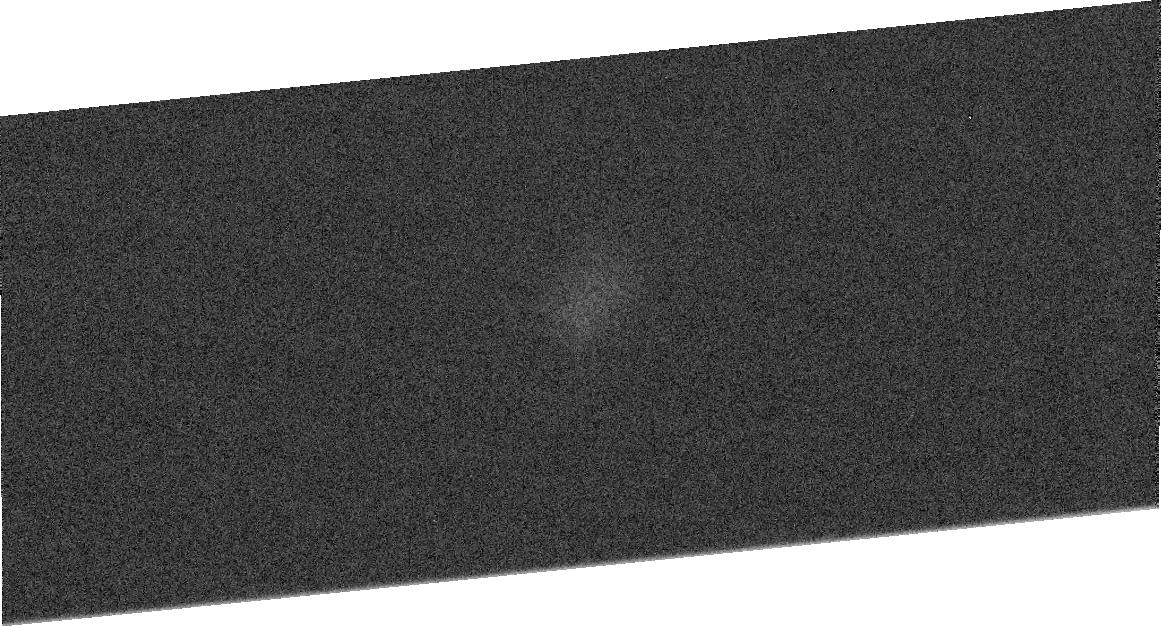
Target: PLUTO-240. Instrument: ACS/HRC. Filter: F555W. Exposure: 2 min. Observation ID: j8fb09020

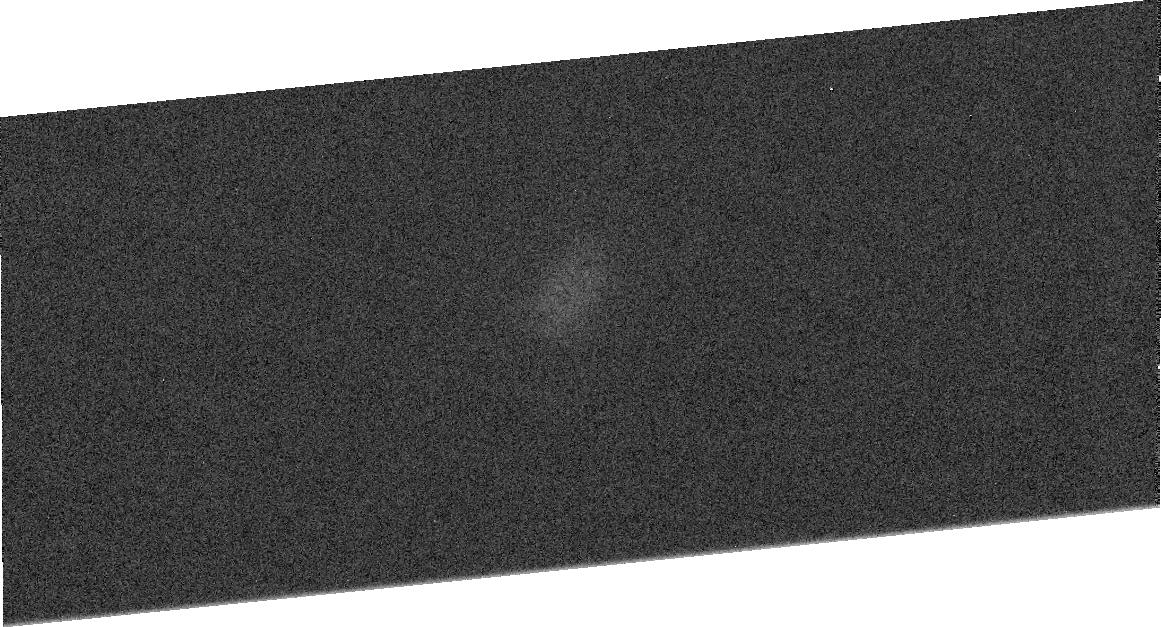
Target: PLUTO-210. Instrument: ACS/HRC. Filter: F555W. Exposure: 2 min. Observation ID: j8fb08020

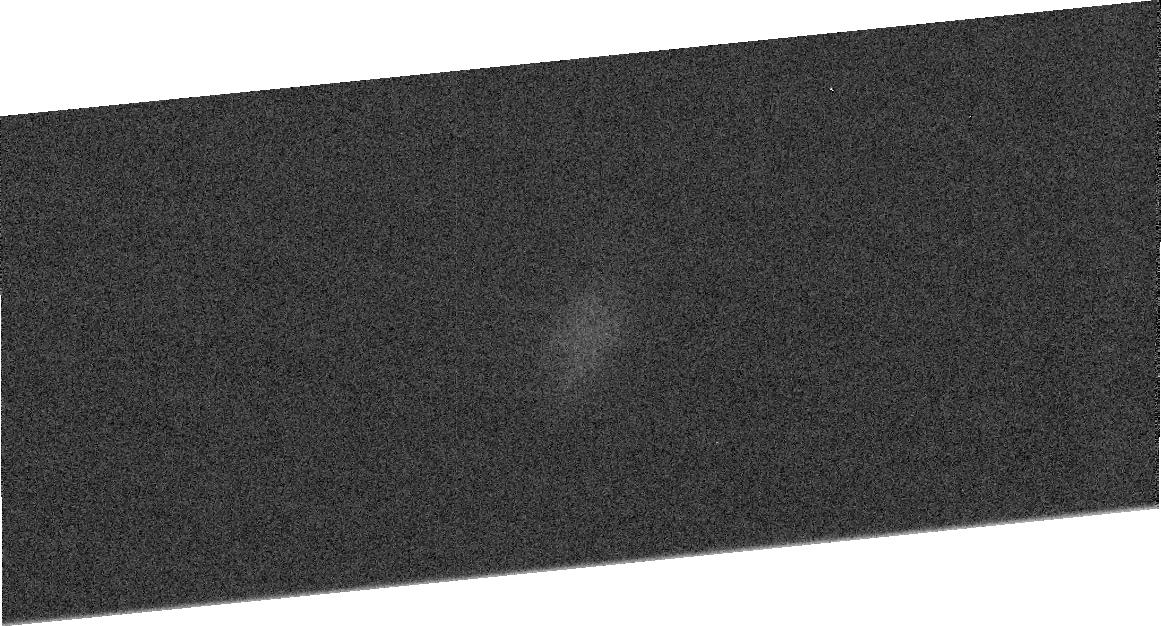
Target: PLUTO-060. Instrument: ACS/HRC. Filter: F555W. Exposure: 2 min. Observation ID: j8fb03020

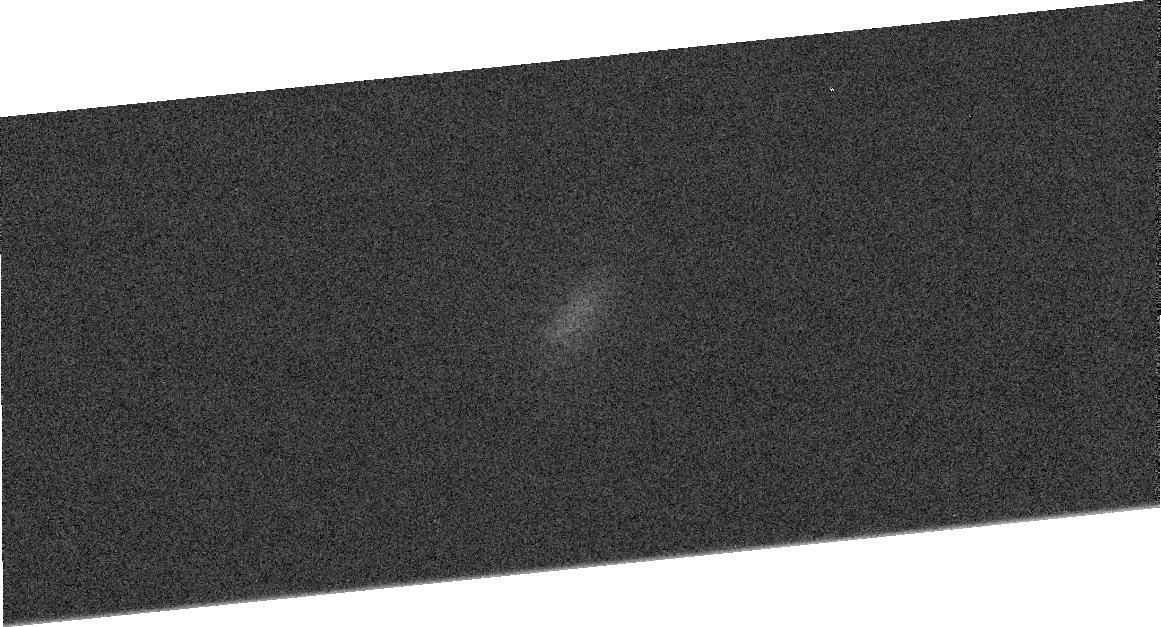
Target: PLUTO-330. Instrument: ACS/HRC. Filter: F555W. Exposure: 2 min. Observation ID: j8fb12020

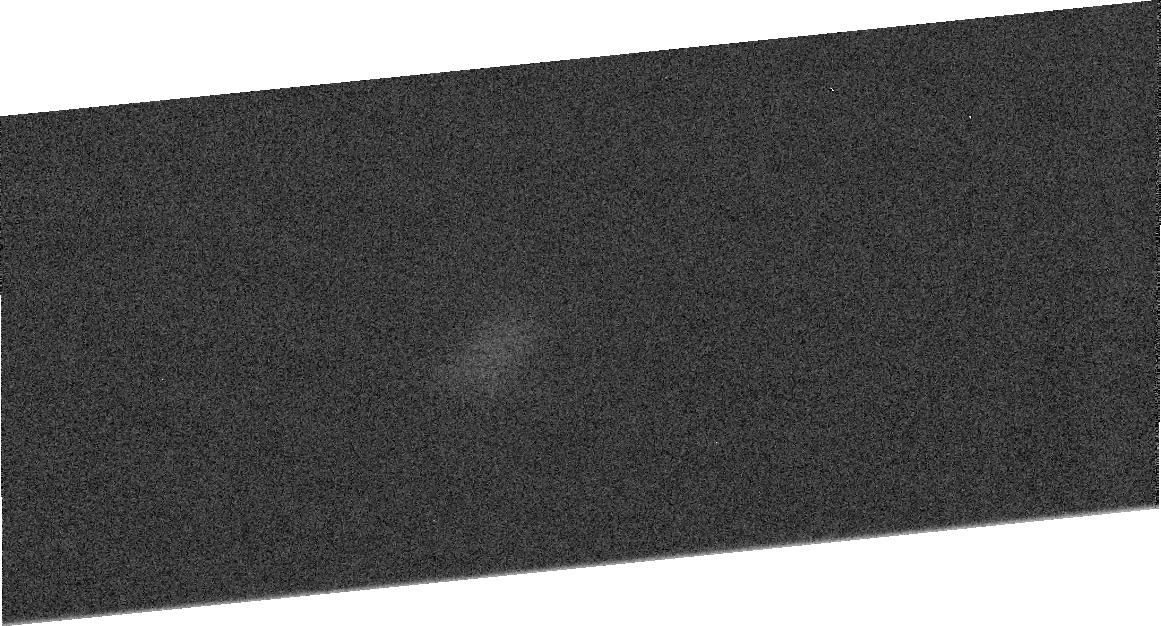
Target: PLUTO-300. Instrument: ACS/HRC. Filter: F555W. Exposure: 2 min. Observation ID: j8fb11020

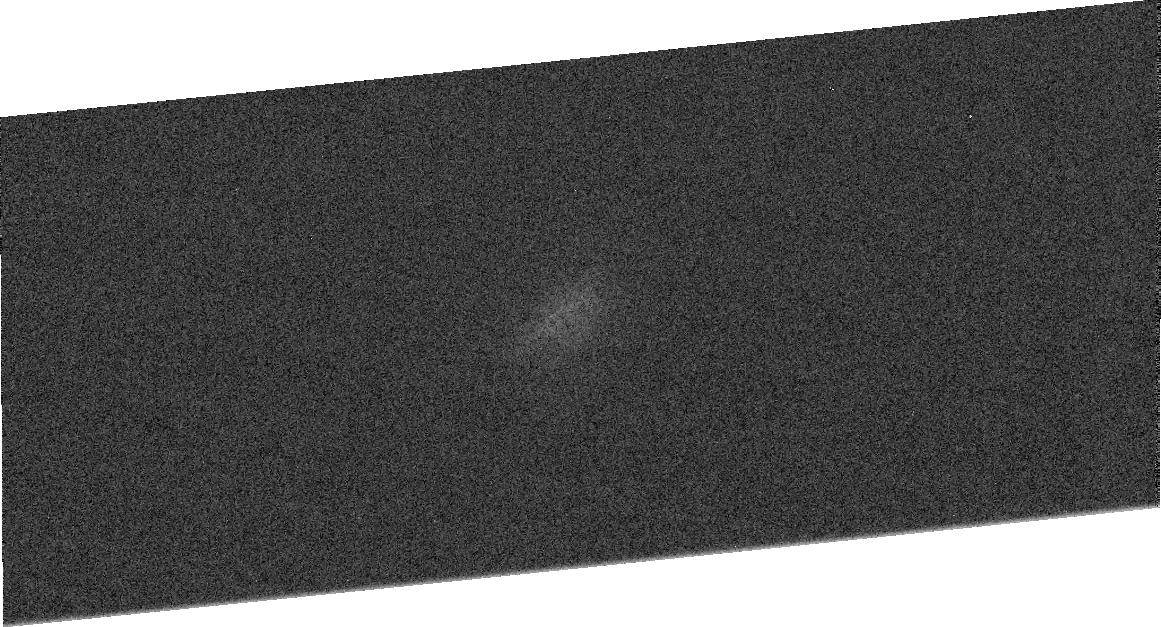
Target: PLUTO-090. Instrument: ACS/HRC. Filter: F555W. Exposure: 2 min. Observation ID: j8fb04020

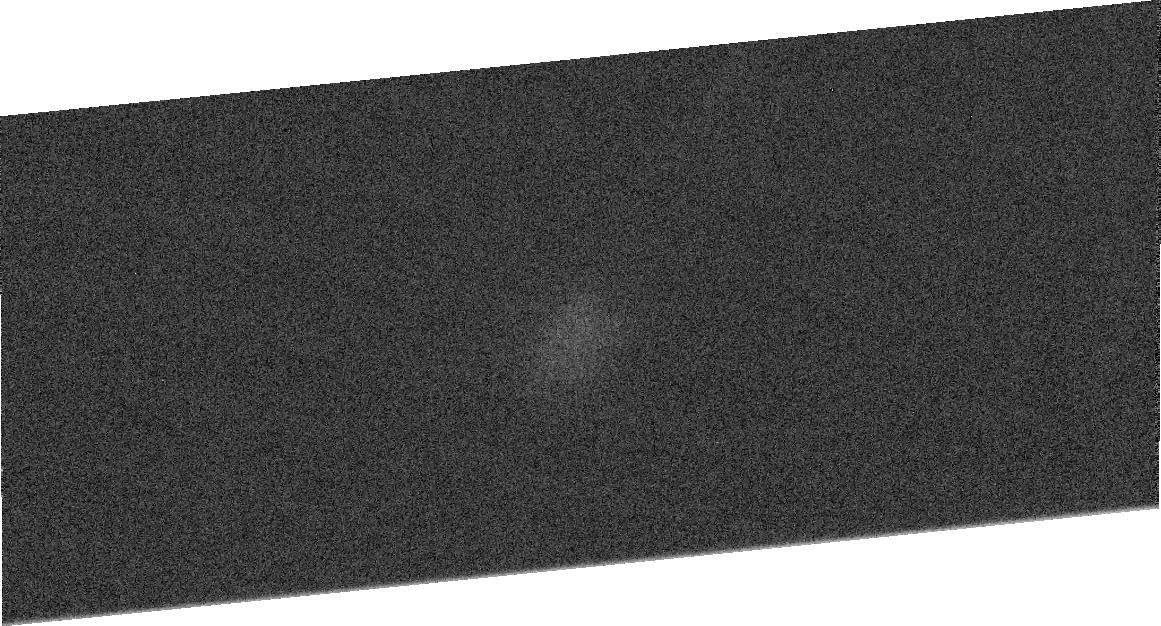
Target: PLUTO-120. Instrument: ACS/HRC. Filter: F435W. Exposure: 3 min. Observation ID: j8fb05010

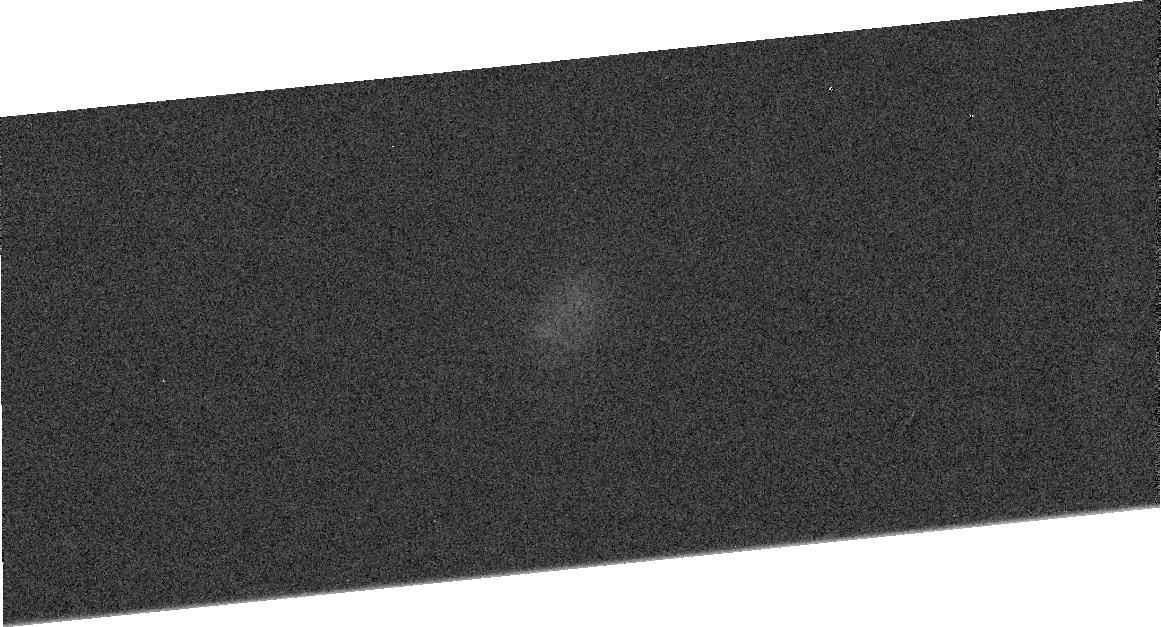
Target: PLUTO-030. Instrument: ACS/HRC. Filter: F555W. Exposure: 2 min. Observation ID: j8fb02020

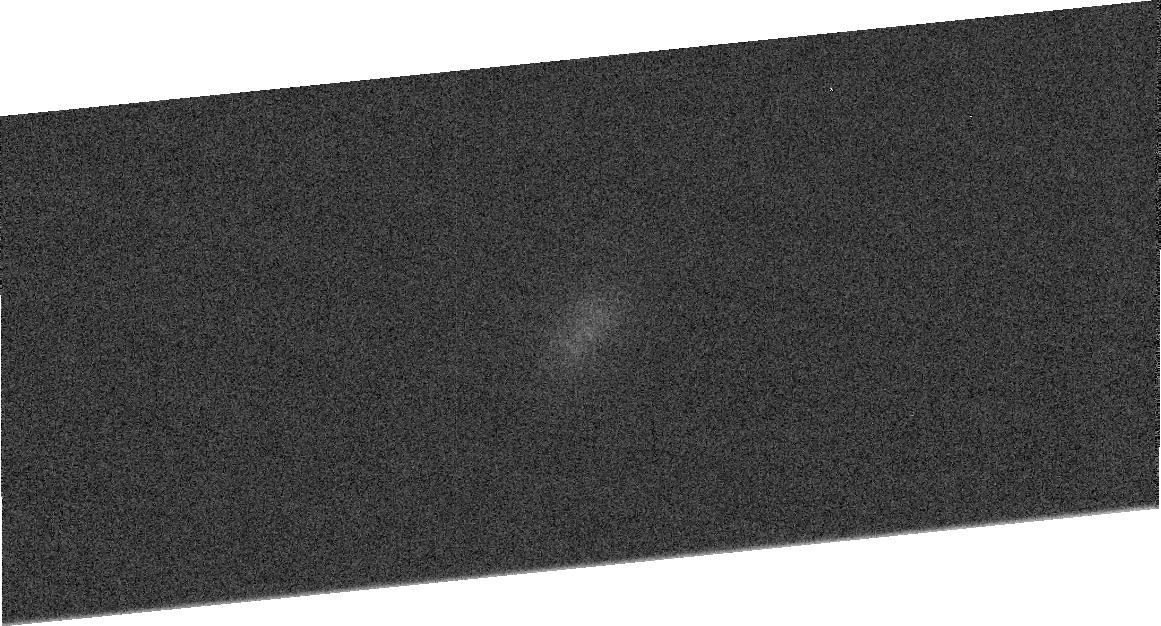
Target: PLUTO-180. Instrument: ACS/HRC. Filter: F435W. Exposure: 3 min. Observation ID: j8fb07010

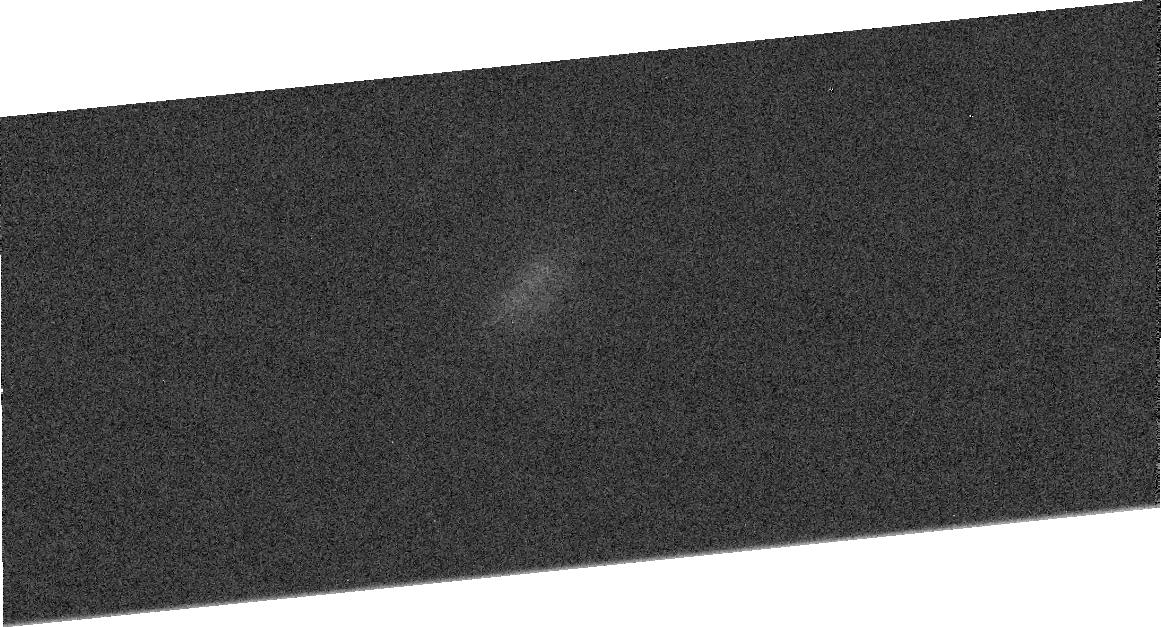
Target: PLUTO-150. Instrument: ACS/HRC. Filter: F555W. Exposure: 2 min. Observation ID: j8fb06020

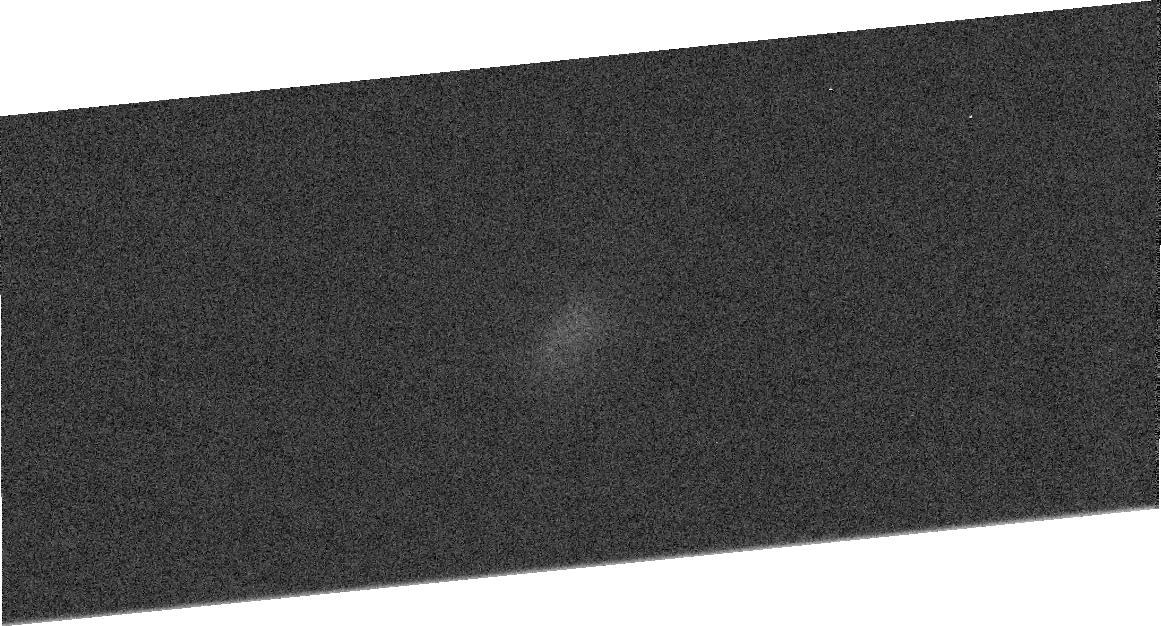
Target: PLUTO-000. Instrument: ACS/HRC. Filter: F555W. Exposure: 2 min. Observation ID: j8fb01020

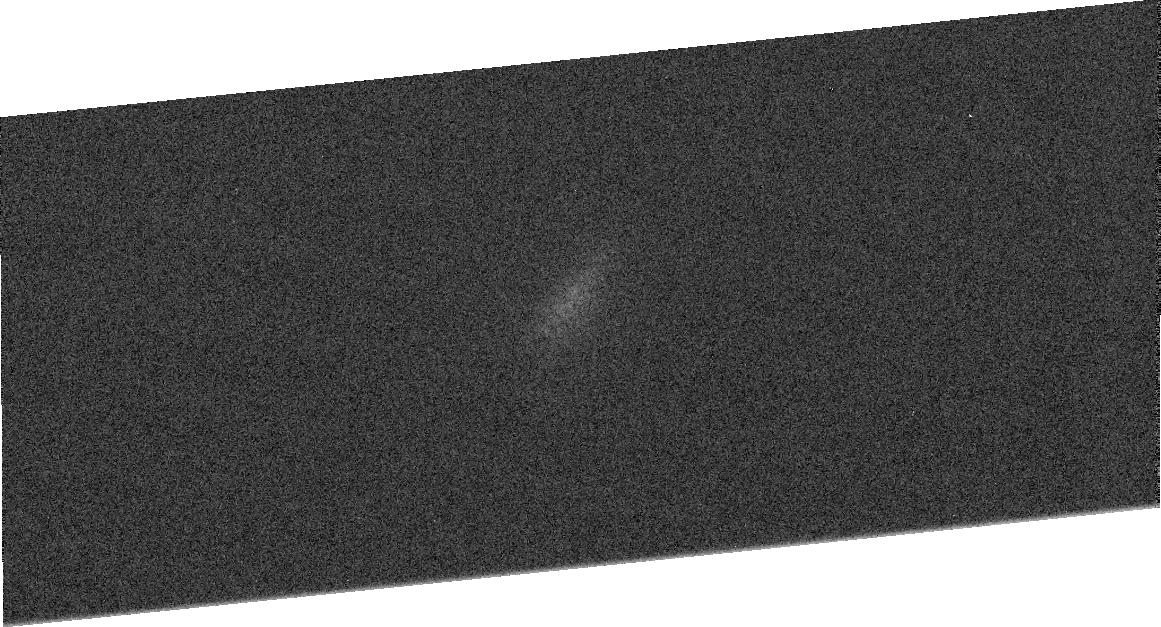
Target: PLUTO-270. Instrument: ACS/HRC. Filter: F555W. Exposure: 2 min. Observation ID: j8fb10020

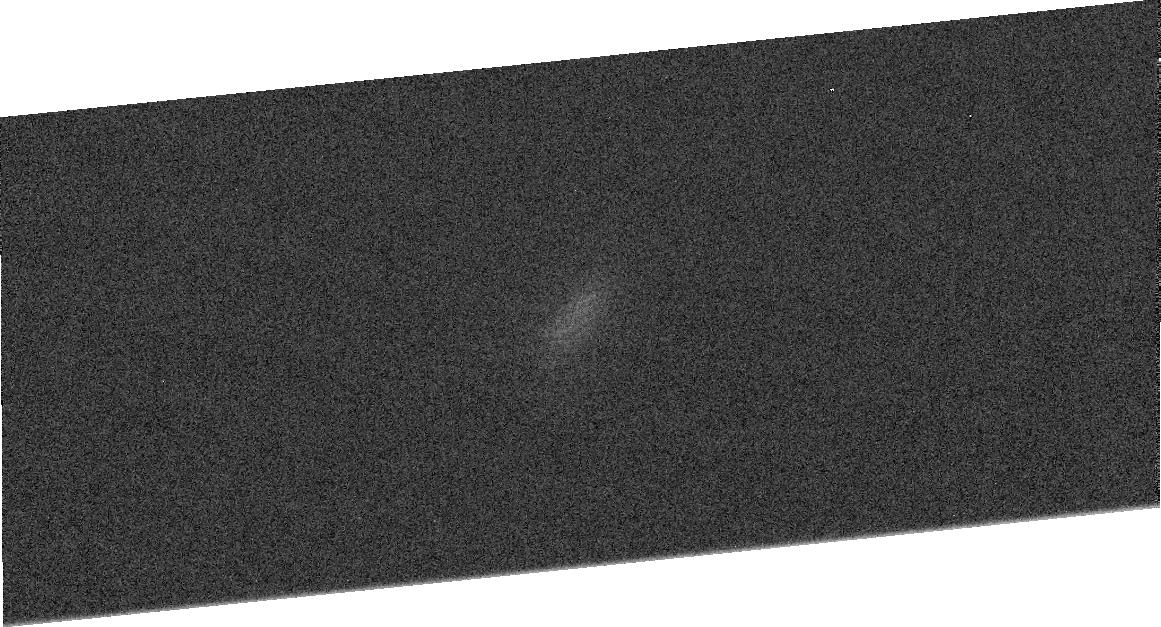
Target: PLUTO-330. Instrument: ACS/HRC. Filter: F435W. Exposure: 3 min. Observation ID: j8fb12010

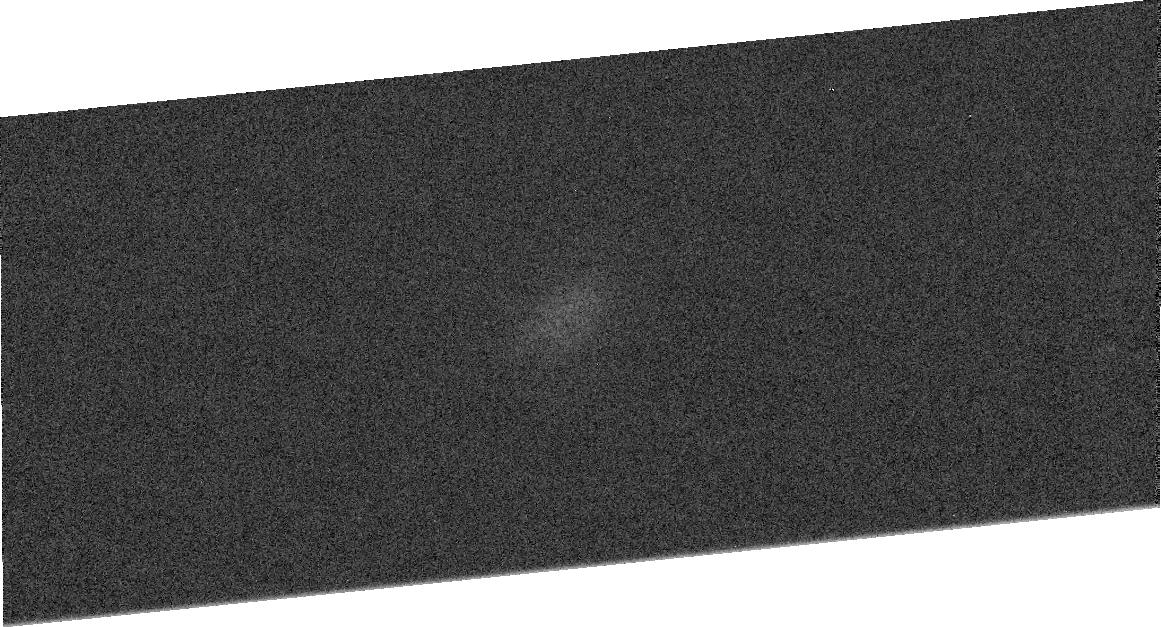
Target: PLUTO-090. Instrument: ACS/HRC. Filter: F435W. Exposure: 3 min. Observation ID: j8fb04010

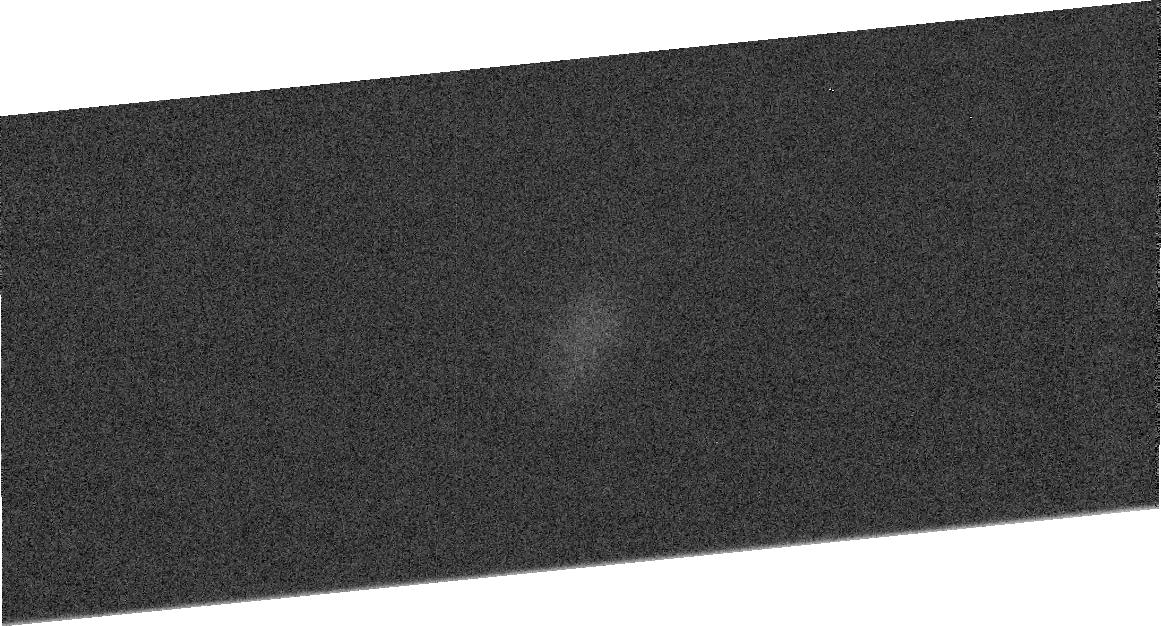
Target: PLUTO-060. Instrument: ACS/HRC. Filter: F435W. Exposure: 3 min. Observation ID: j8fb03010

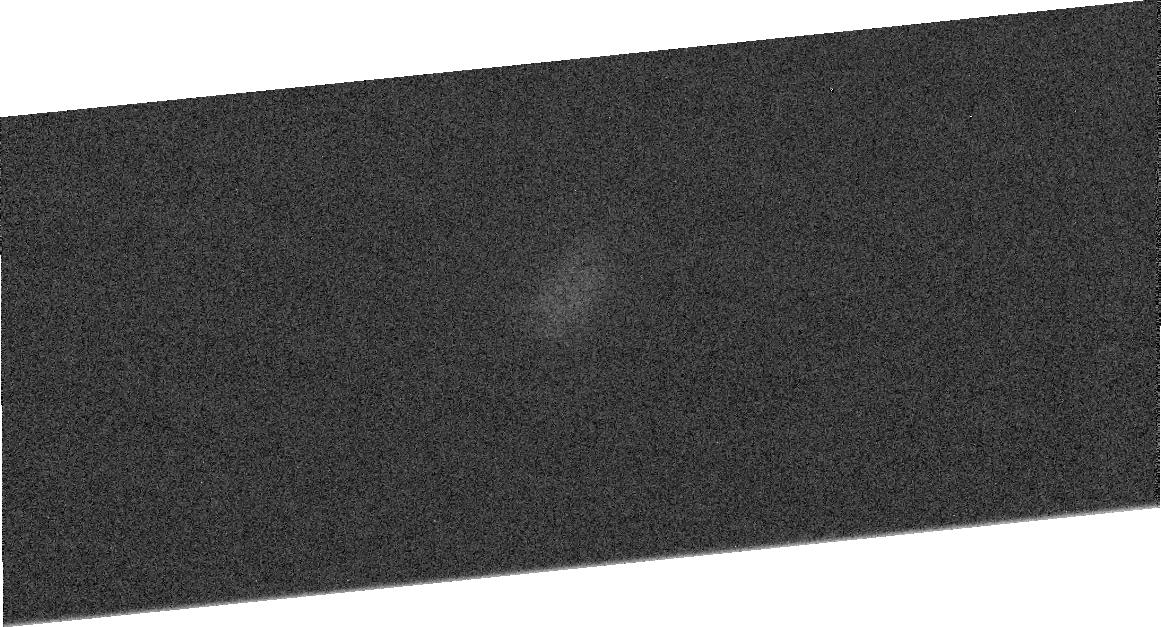
Target: PLUTO-210. Instrument: ACS/HRC. Filter: F435W. Exposure: 3 min. Observation ID: j8fb08010

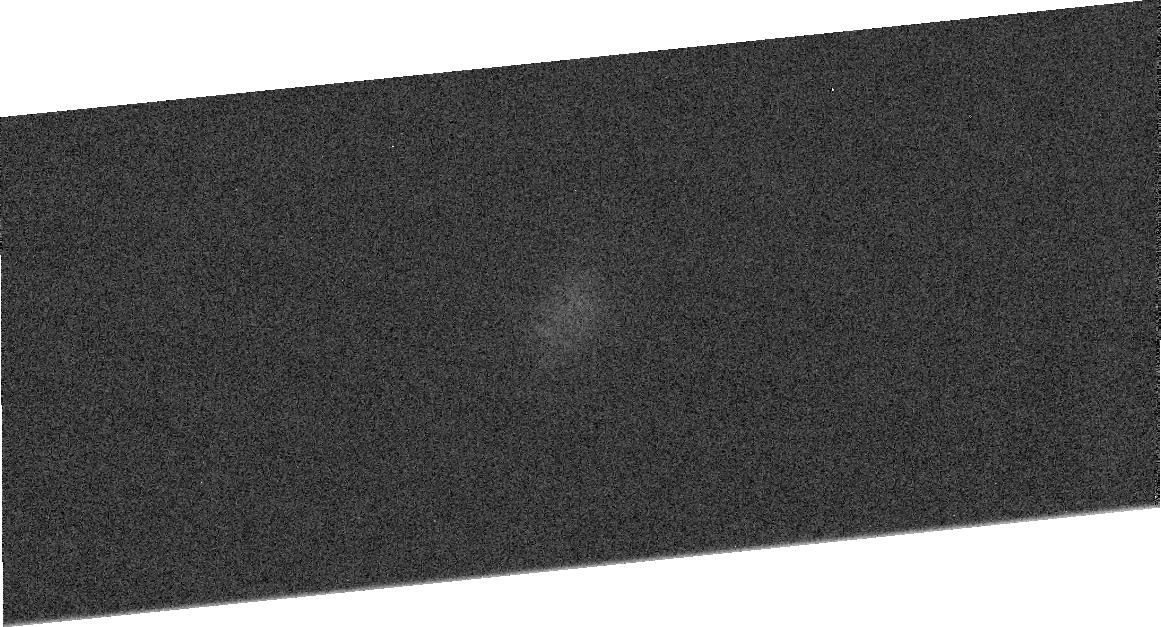
Target: PLUTO-030. Instrument: ACS/HRC. Filter: F435W. Exposure: 3 min. Observation ID: j8fb02010

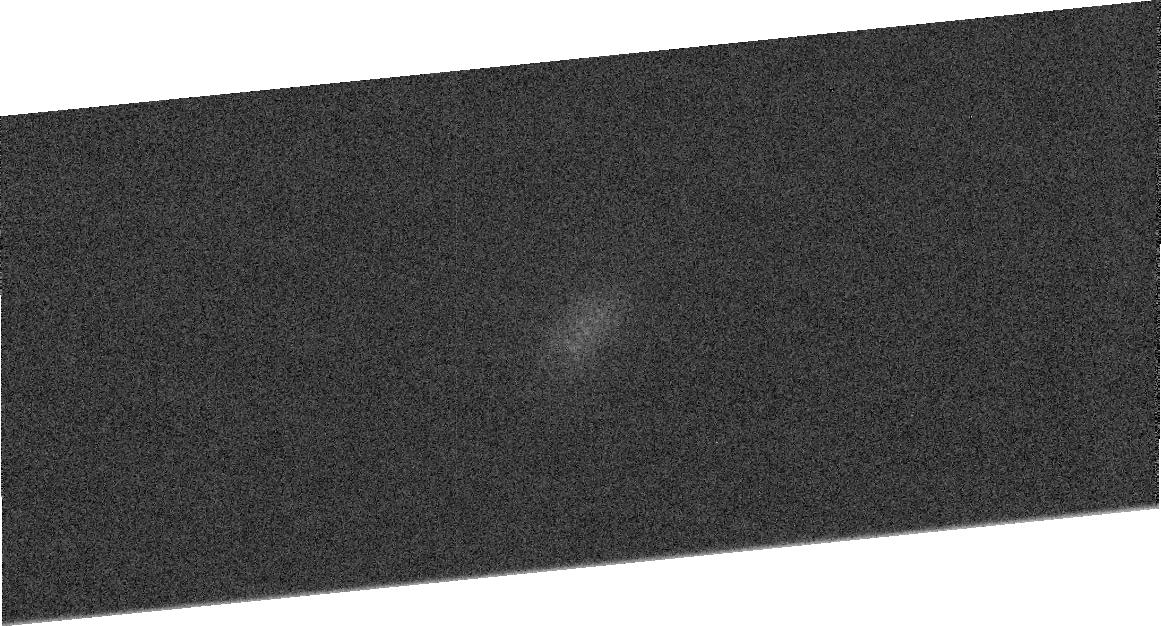
Target: PLUTO-180. Instrument: ACS/HRC. Filter: F555W. Exposure: 2 min. Observation ID: j8fb07020

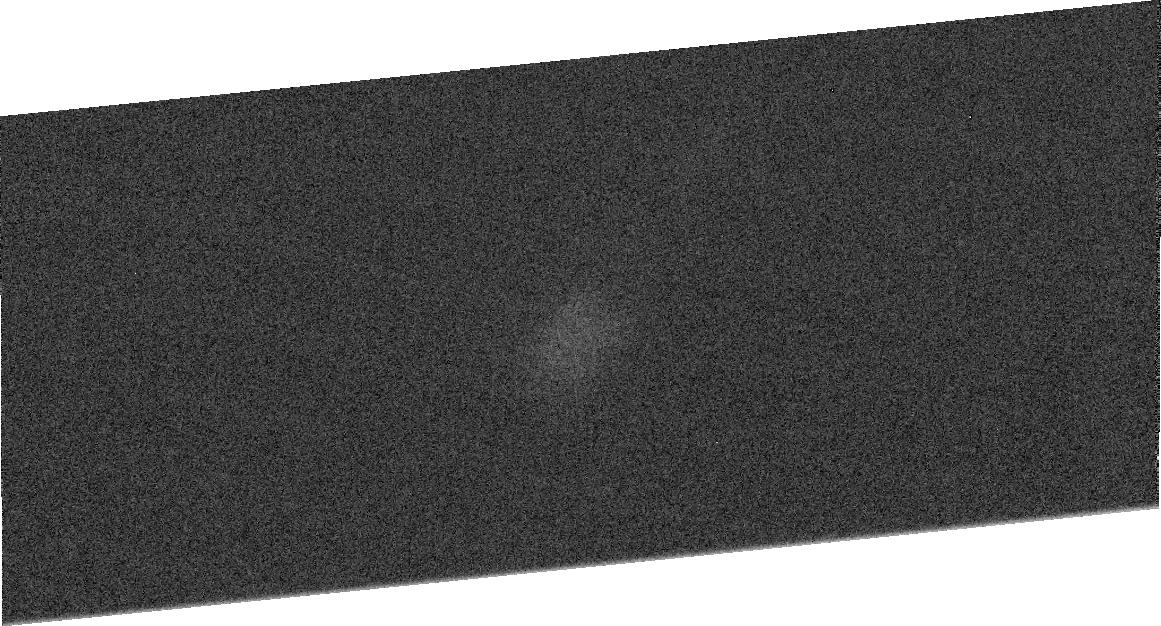
Target: PLUTO-120. Instrument: ACS/HRC. Filter: F555W. Exposure: 2 min. Observation ID: j8fb05020

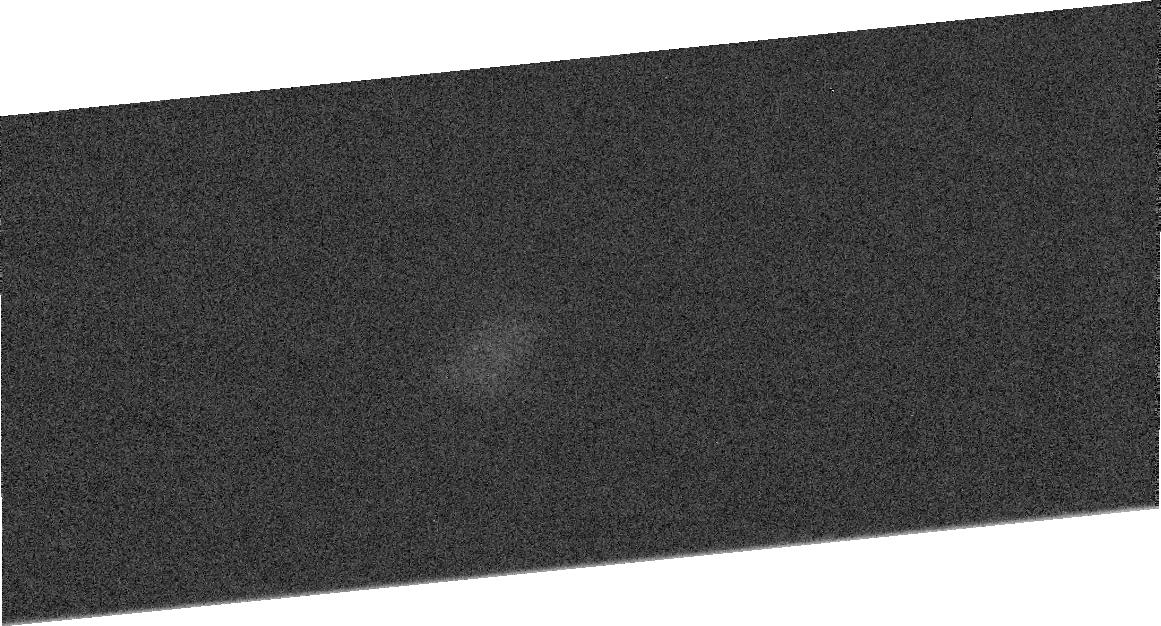
Target: PLUTO-300. Instrument: ACS/HRC. Filter: F435W. Exposure: 3 min. Observation ID: j8fb11010

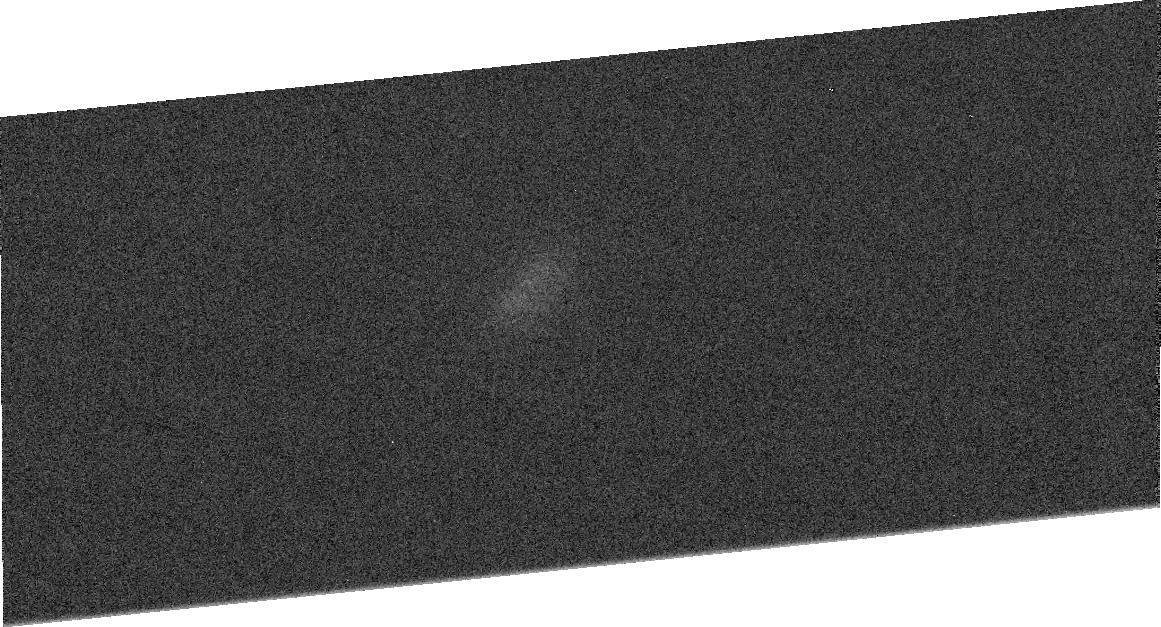
Target: PLUTO-150. Instrument: ACS/HRC. Filter: F435W. Exposure: 3 min. Observation ID: j8fb06010

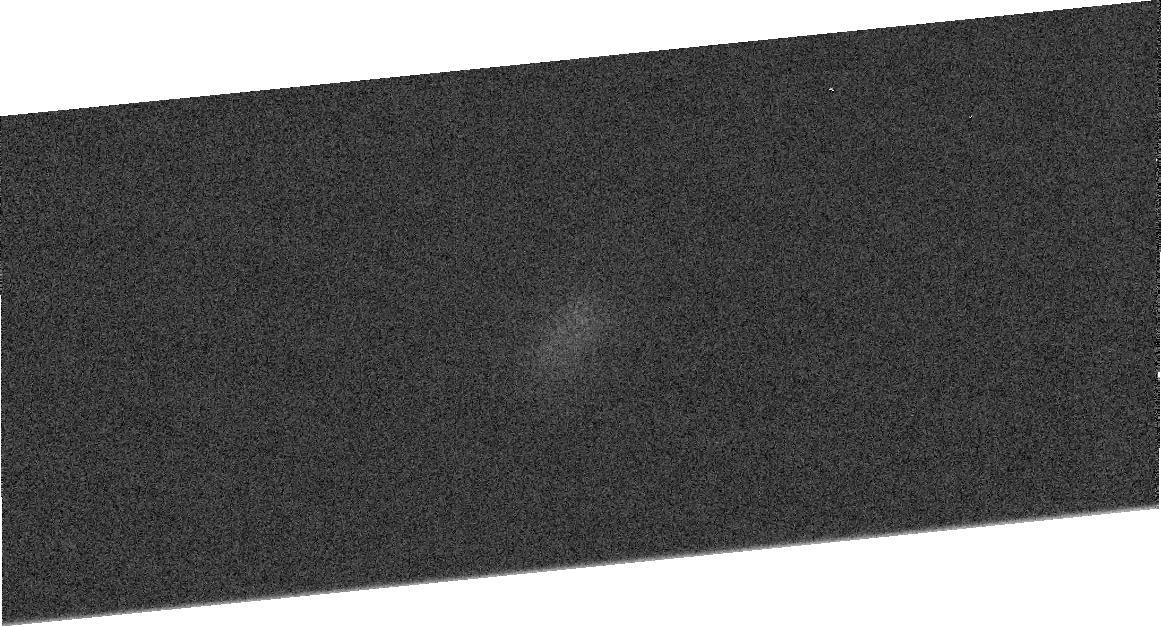
Target: PLUTO-000. Instrument: ACS/HRC. Filter: F435W. Exposure: 3 min. Observation ID: j8fb01010

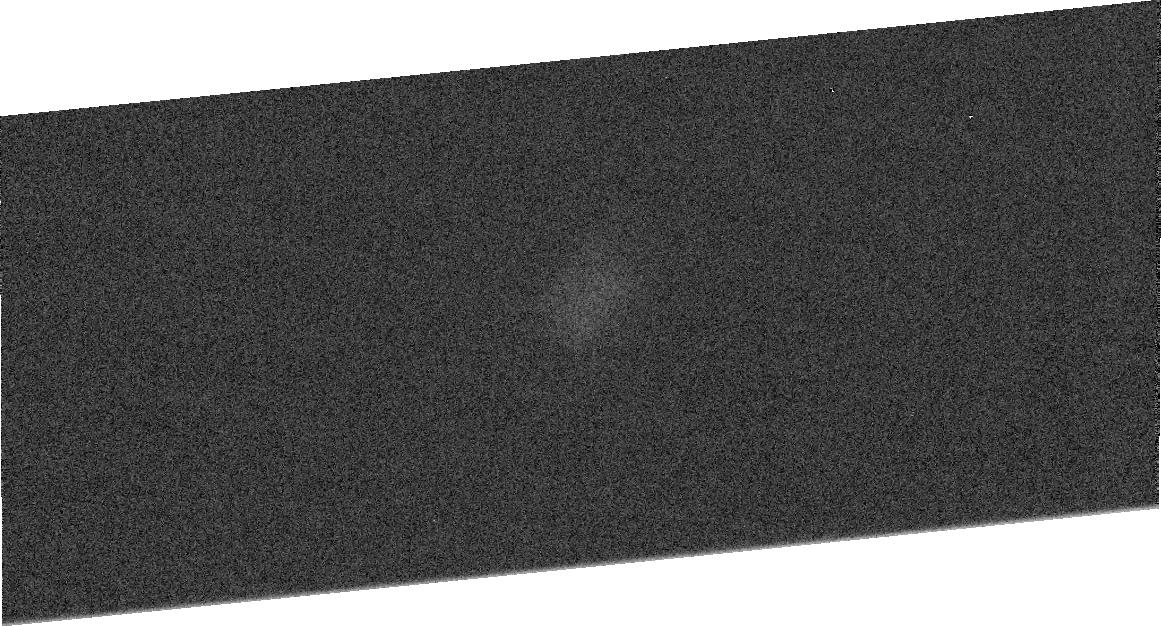
Target: PLUTO-240. Instrument: ACS/HRC. Filter: F435W. Exposure: 3 min. Observation ID: j8fb09010

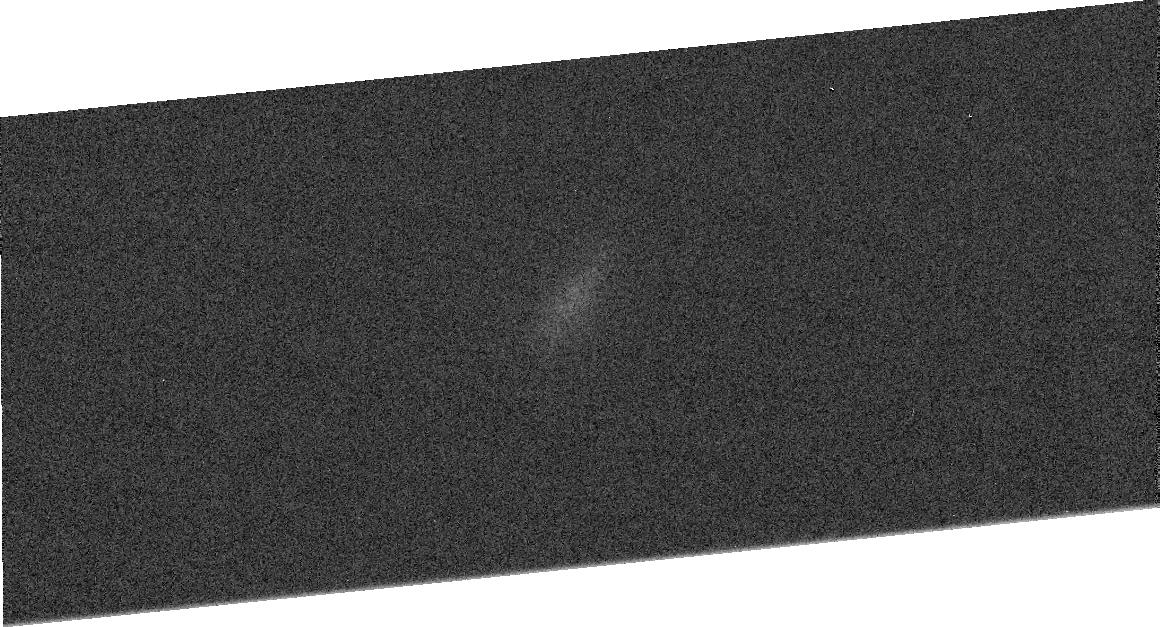
Target: PLUTO-270. Instrument: ACS/HRC. Filter: F435W. Exposure: 3 min. Observation ID: j8fb10010

High-Resolution Imaging of Plutos Surface (PI: Buie, Marc W.)

We will collect a series of observations with the ACS/HRC from which we will derive a two-color global map of Pluto's surface. We will image Pluto at F435W and F555W, wavelengths that have been extensively studied from the ground over the past 50 years. The maps will provide albedos with accurate error determinations down to 52 degrees South latitude. These observations will provide a second epoch of HST mapping of the active surface of Pluto as it continues to receed from the Sun and will provide an important context for other detailed studies of Pluto.